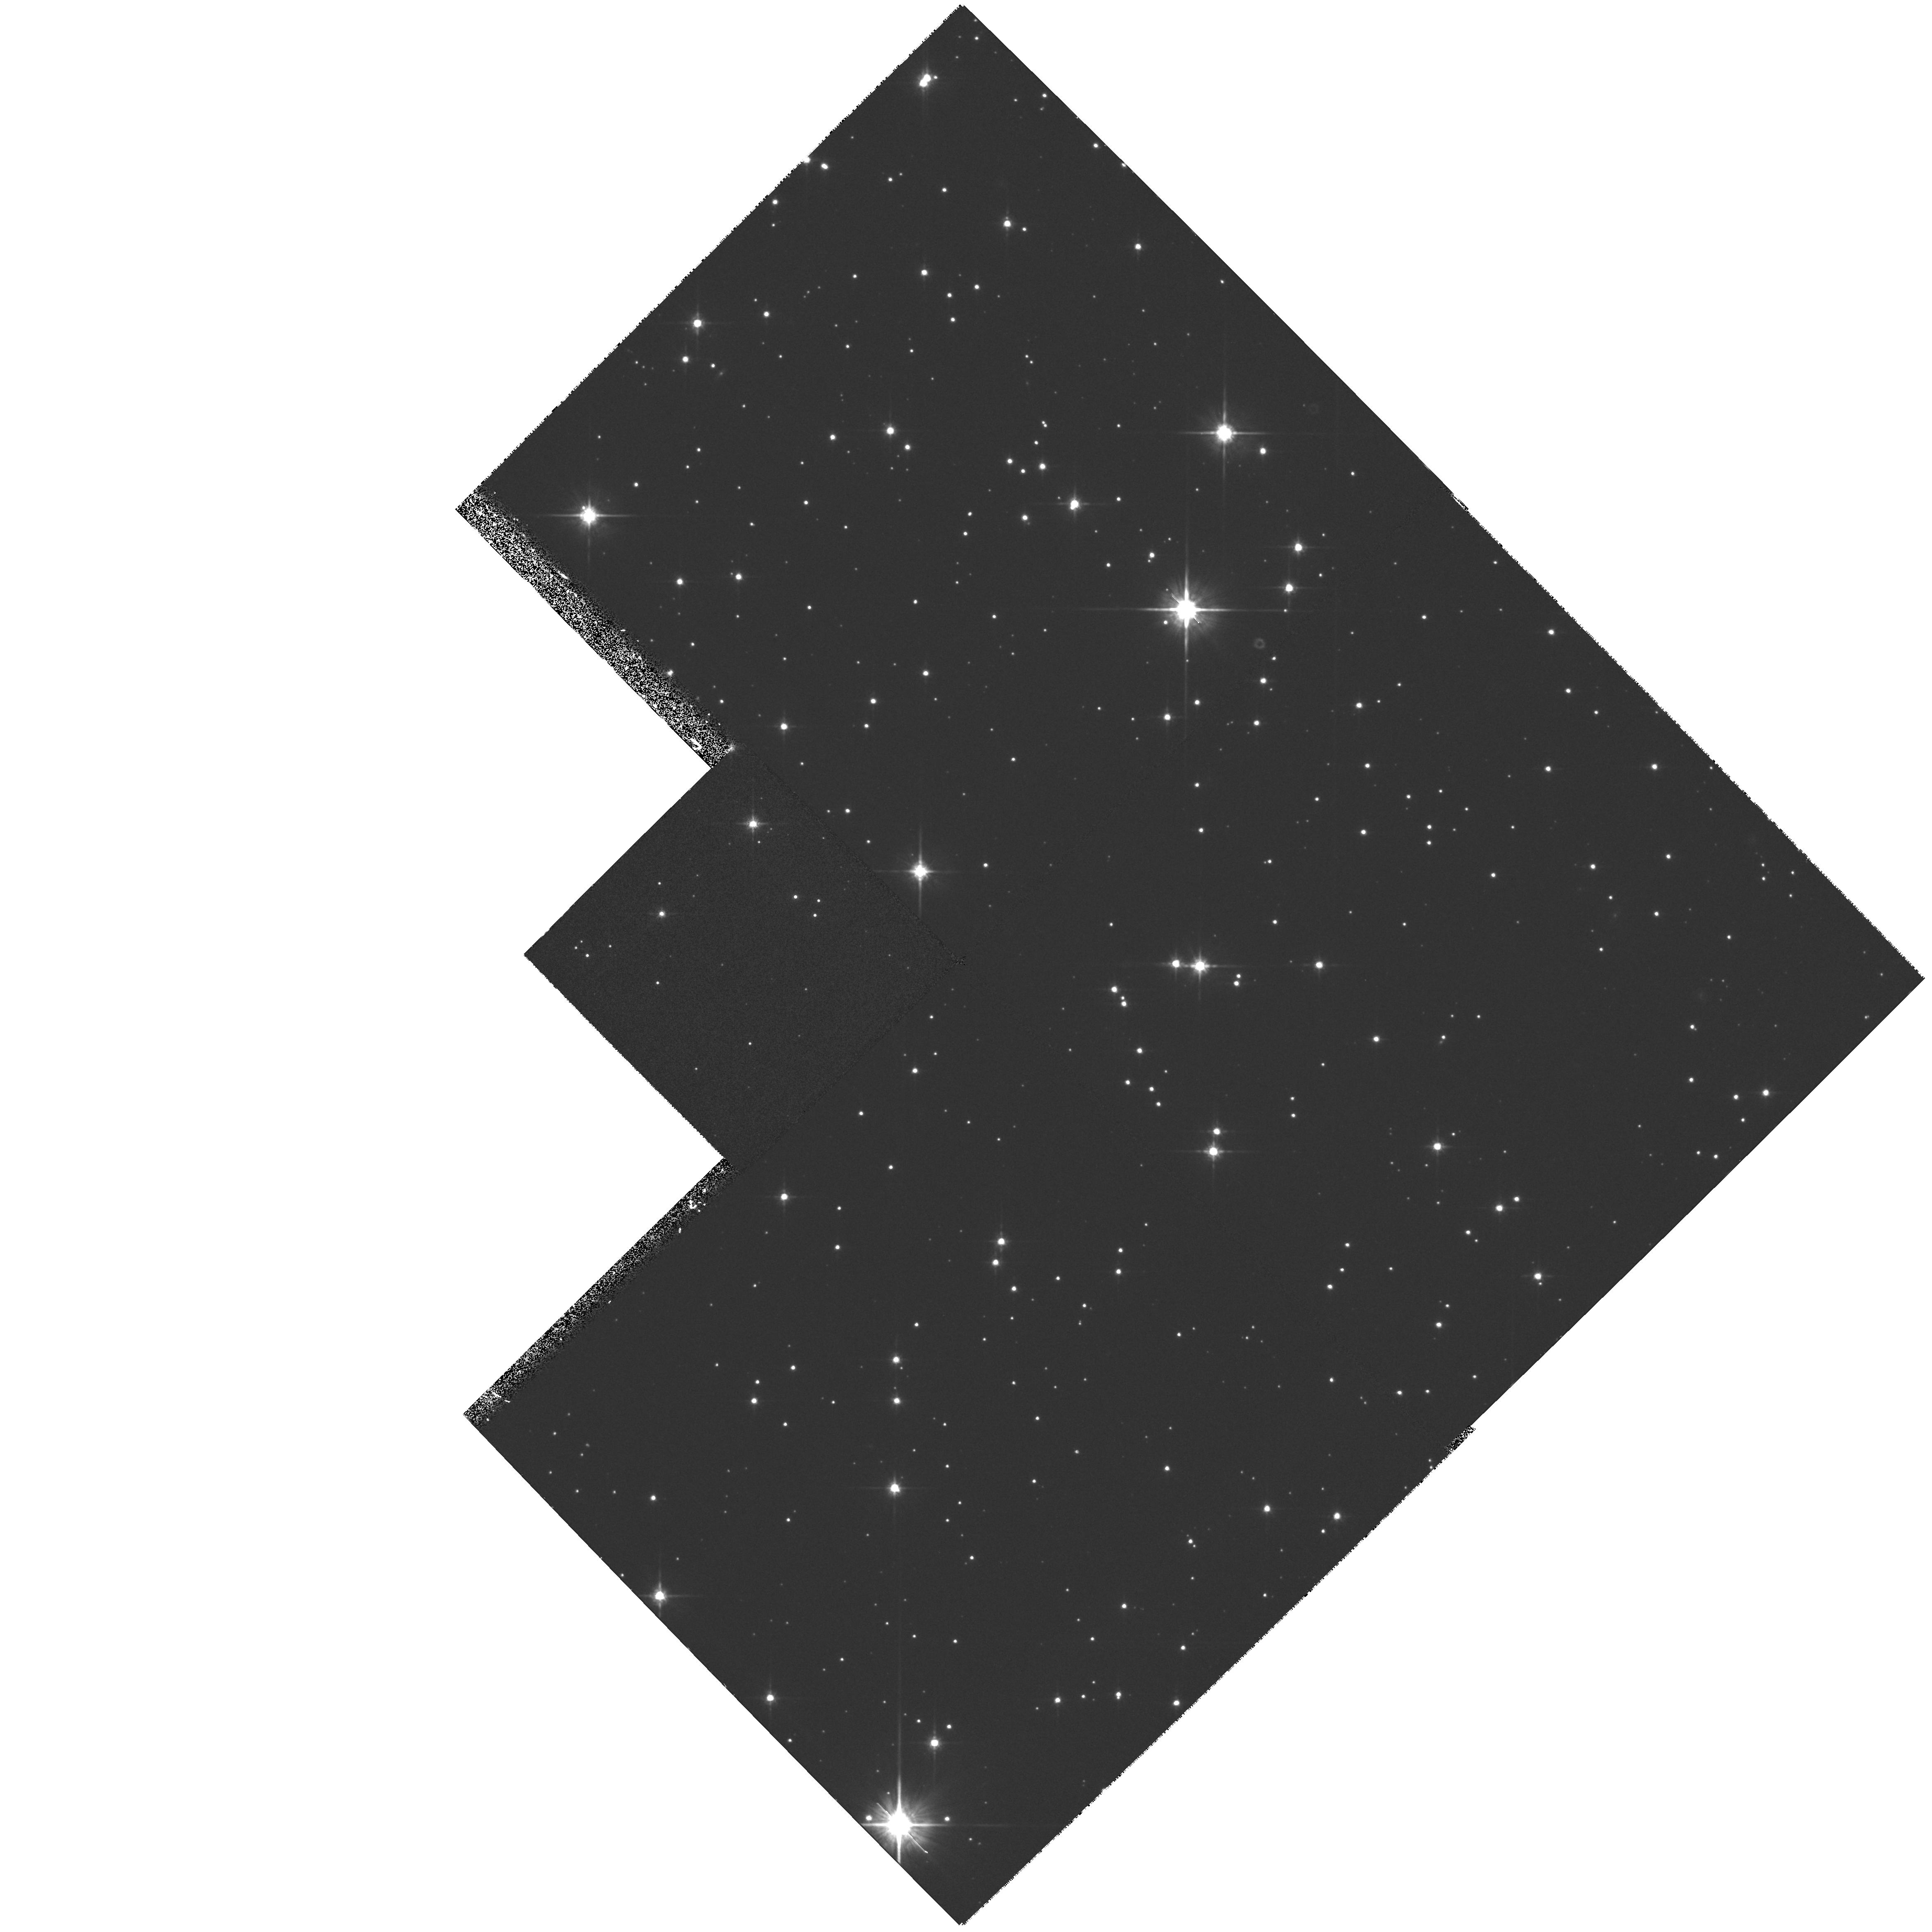
Target: STAR-082158-430016. Instrument: WFPC2/PC. Filter: F814W. Exposure: 33 min. Observation ID: hst_6809_01_wfpc2_pc_f814w_u37401

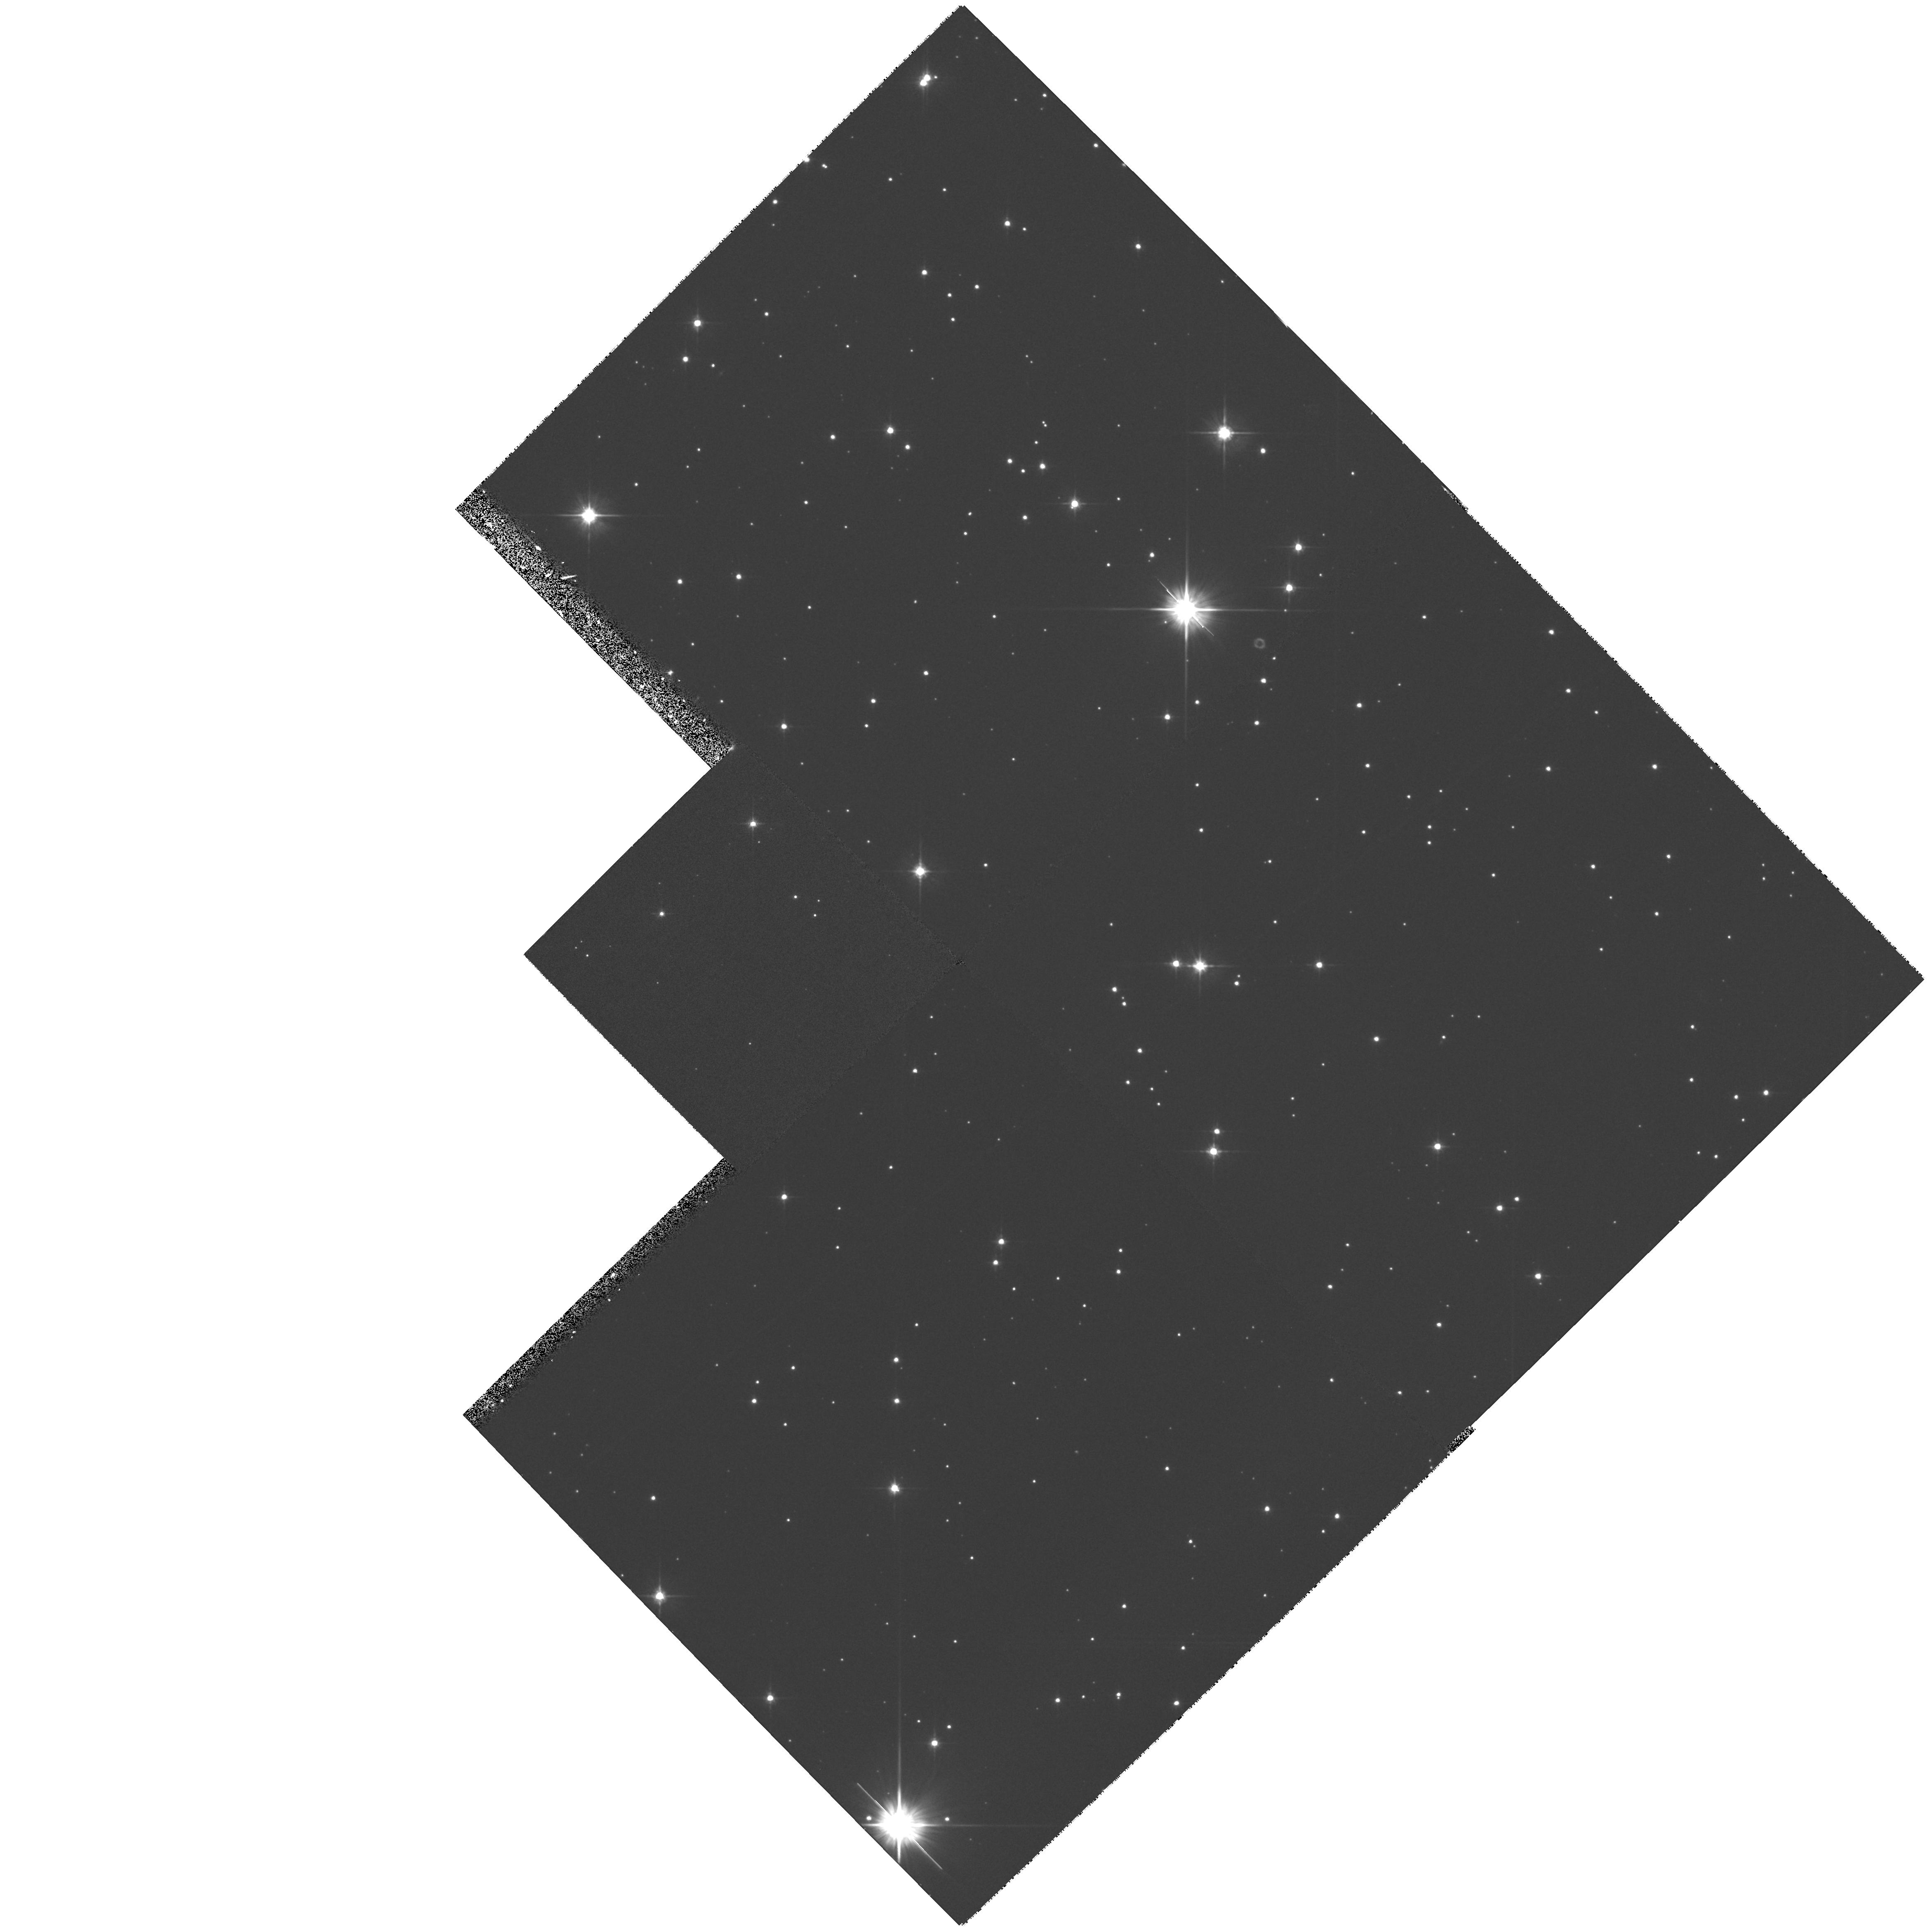
Target: STAR-082158-430016. Instrument: WFPC2/PC. Filter: F606W. Exposure: 33 min. Observation ID: hst_6809_01_wfpc2_pc_f606w_u37401

An Optical Counterpart to the X-Ray Point Source in the Puppis A Supernova Remnant? (PI: Winkler, P. Frank)

Recent ROSAT observations of the supernova remnant Puppis A have identified an X-ray point source near its center. No X- ray or radio pulsations have been detected from this source, though the present limits are not stringent. All the data are consistent with the source being a hot neutron star formed at the time of the supernova which produced Puppis A, some 4000 years ago. We propose to search for an optical counterpart to the X-ray source, using the power of HST and the WFPC2 to reach significantly deeper than can be achieved from the ground. If the hot neutron star interpretation is correct, we would expect it to be well beyond the limits of detectability even from HST.\ \ But the limits achievable from HST should enable us to rule out virtually all known alternative compact sources on the basis of an unreasonably high X-ray/optical flux ratio.